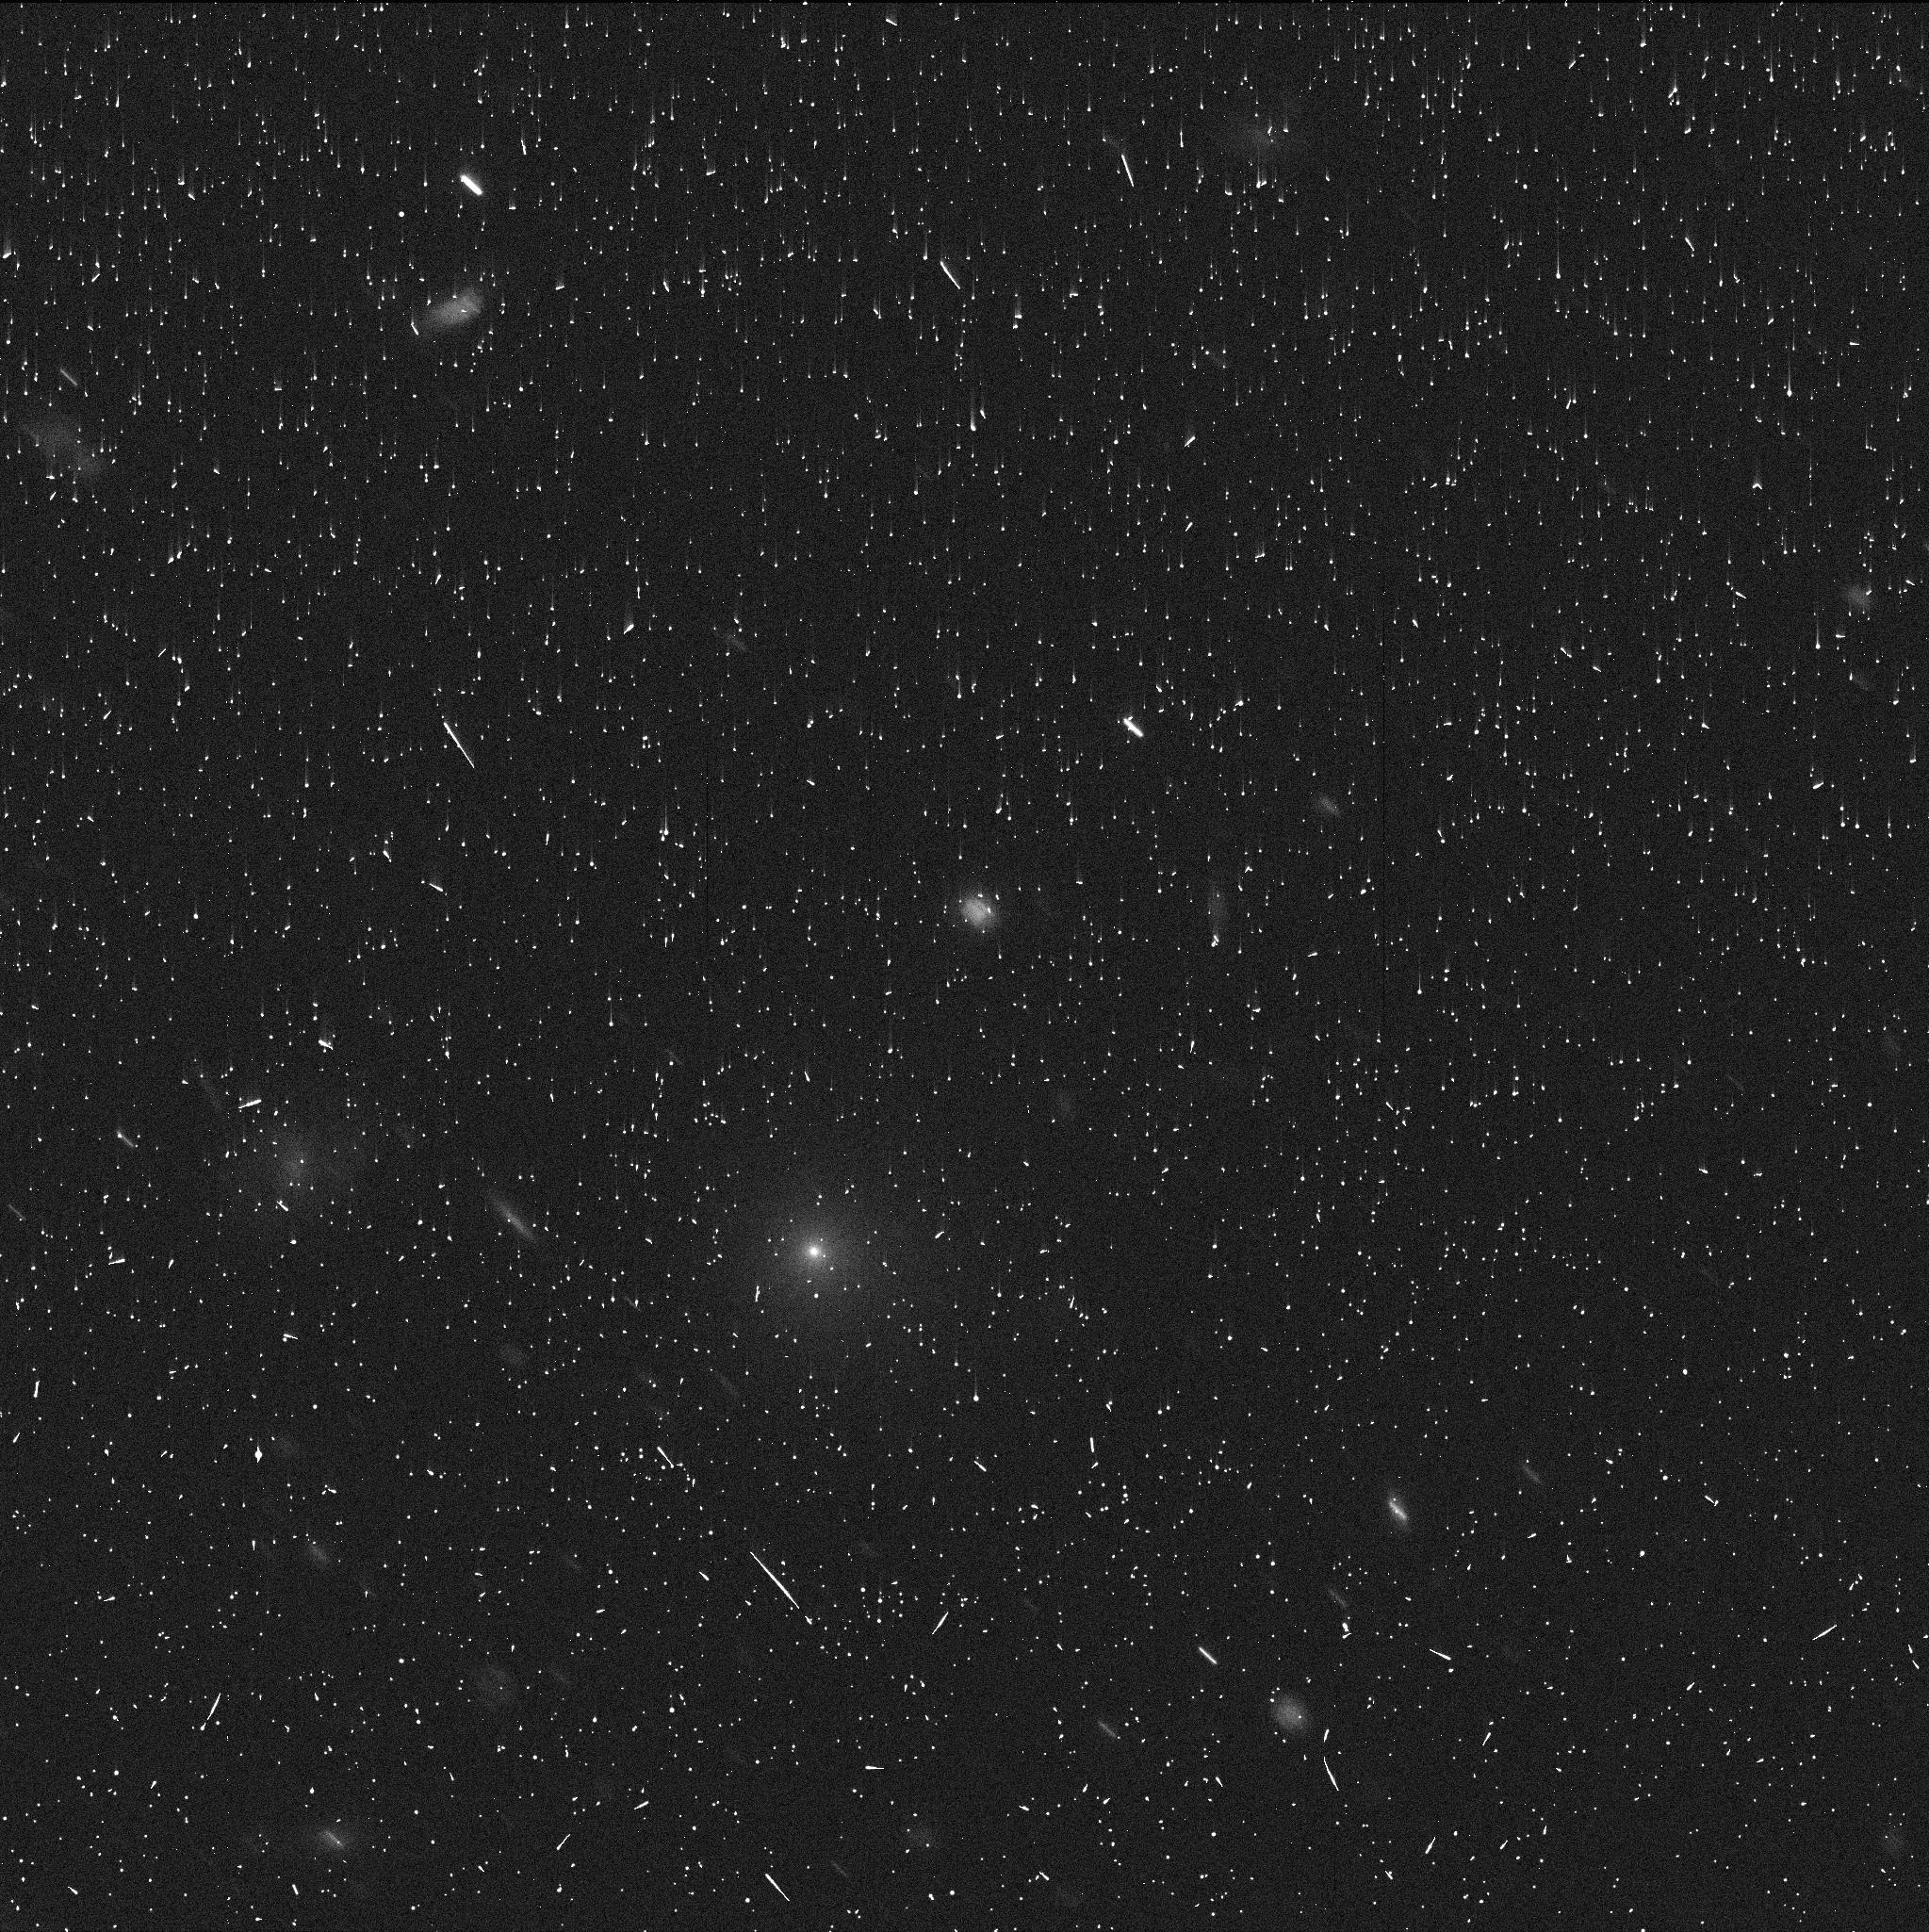
Target: 2017K2. Instrument: WFC3/UVIS. Filter: F350LP. Exposure: 5 min. Observation ID: idfe01jsq

Extraordinary Comet C2017 K2 (PI: Jewitt, David)

A new comet has been discovered with very special characteristics. C/2017 K2 is an in-bound, short-period comet with perihelion at 1.7 AU, currently remarkably far away at 16 AU from the Sun (between the orbits of Saturn and Uranus). The fact that it is active at such large distance on the inbound leg of the orbit is very special because a) temperatures at 16 AU (~70 K) are too cold for water ice (the normal driver of cometary activity) to sublimate b) temperatures are also too cold for the leading alternate activity mechanism (the crystallization of amorphous ice) to occur and c) it is unlikely that residual heat from an earlier approach to the Sun is driving the activity. Either another volatile or another mechanism must drive the activity in this distant body. We seek HST observations to set the baseline characterization of this unique object, to constrain the size of the nucleus and to establish the morphology of the ejected material at a resolution and sensitivity only HST can provide. These data will provide important context for observations in subsequent cycles to examine K2 as it enters first, the crystallization zone and then the water ice sublimation zone, on its way to perihelion in 2023.